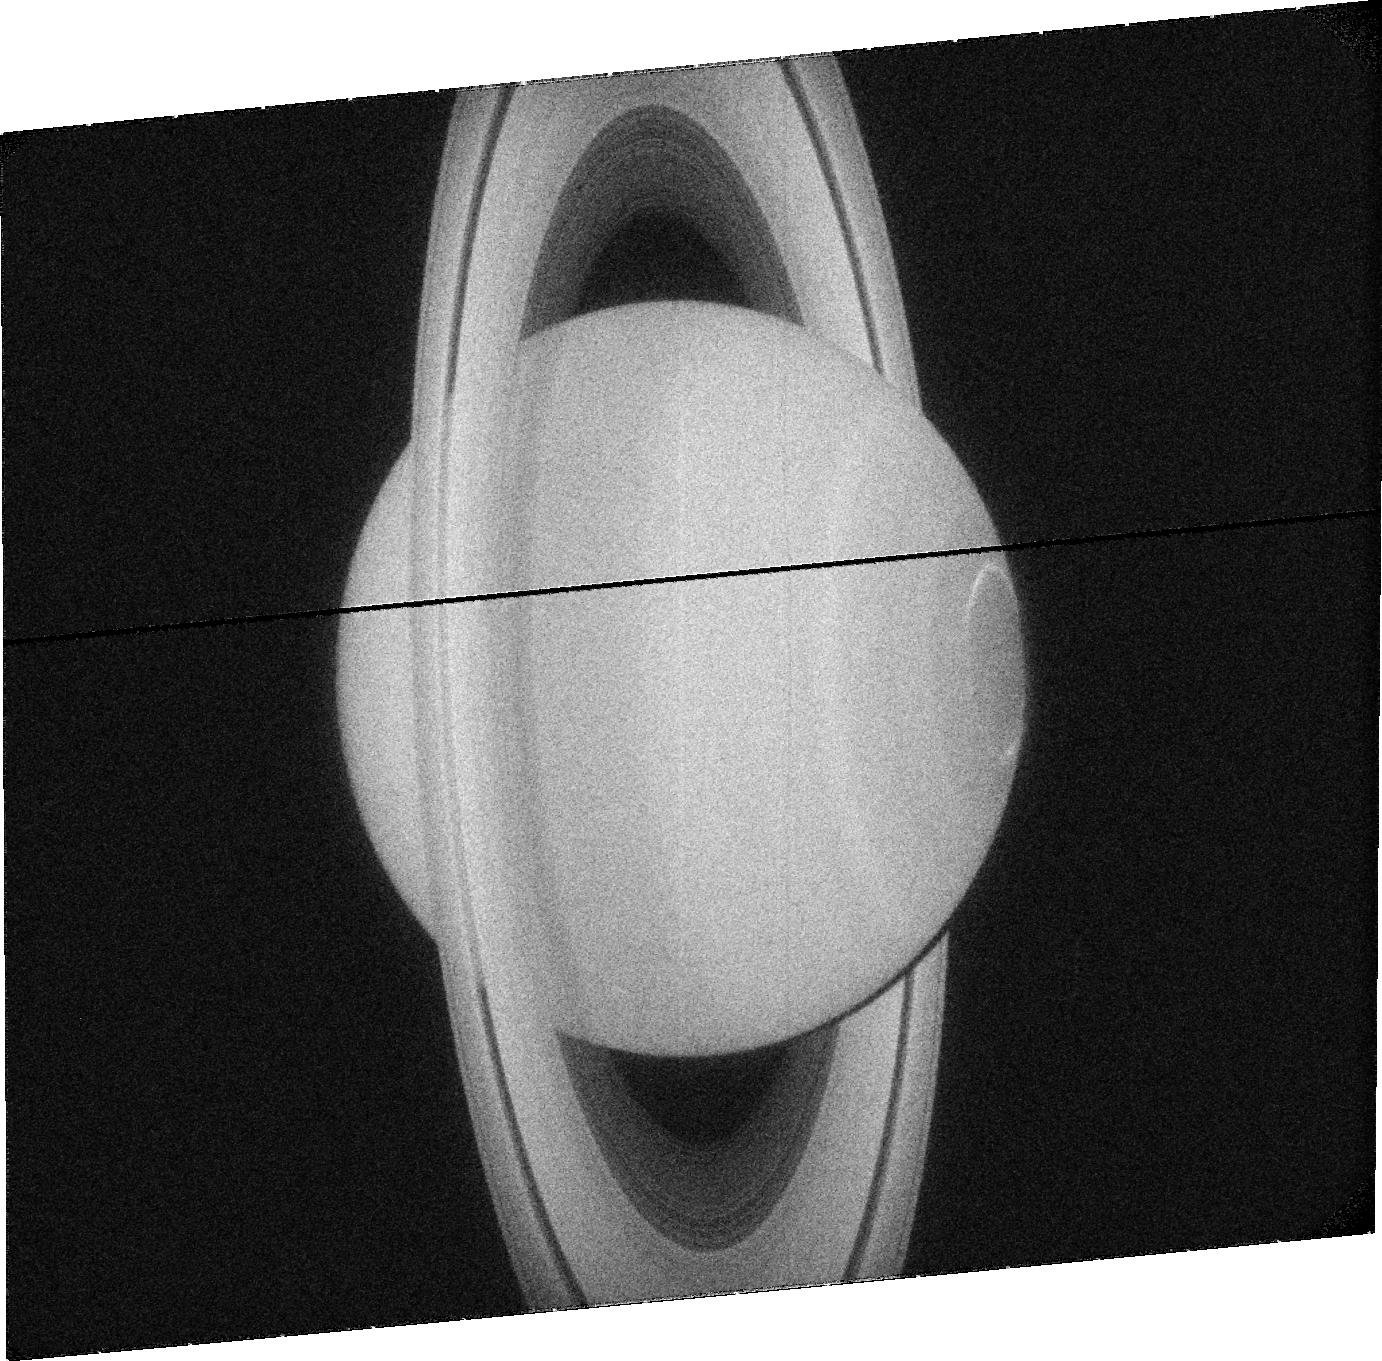
Target: SATURN. Instrument: ACS/SBC. Filter: F115LP. Exposure: 8 min. Observation ID: jc07j3020

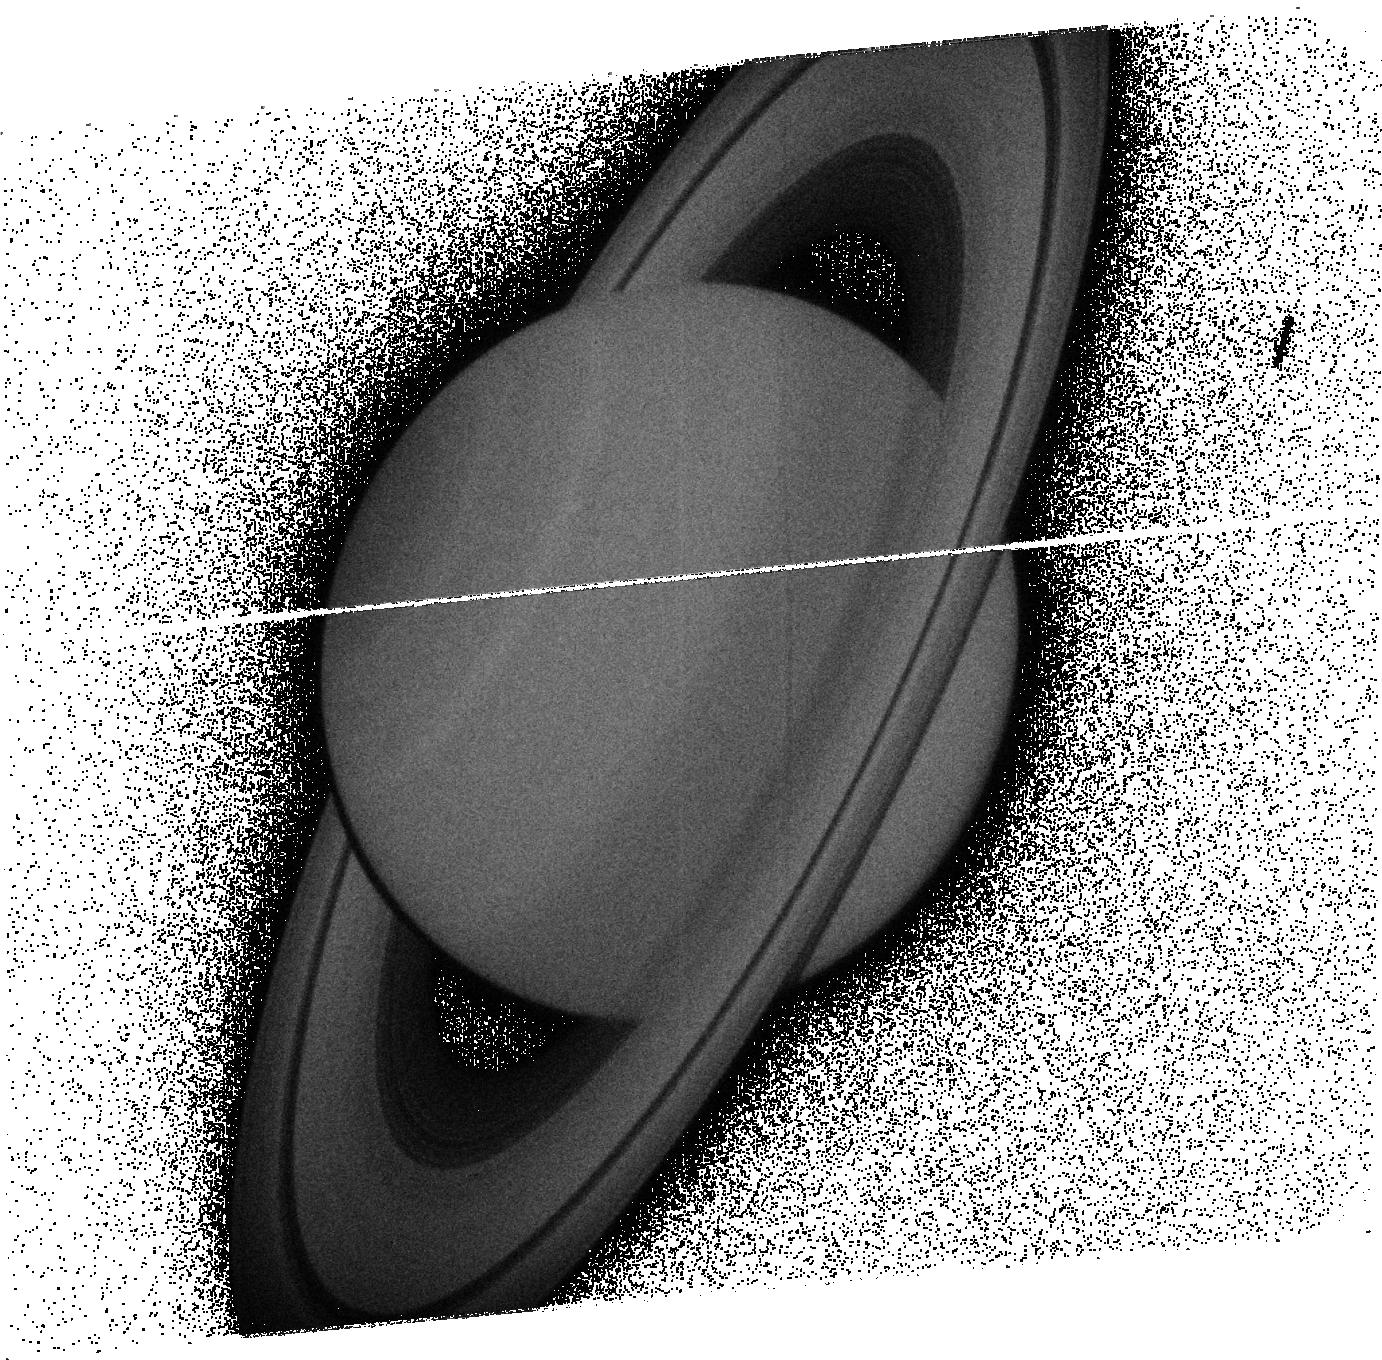
Target: SATURN. Instrument: ACS/SBC. Filter: F165LP. Exposure: 8 min. Observation ID: jc07j9040

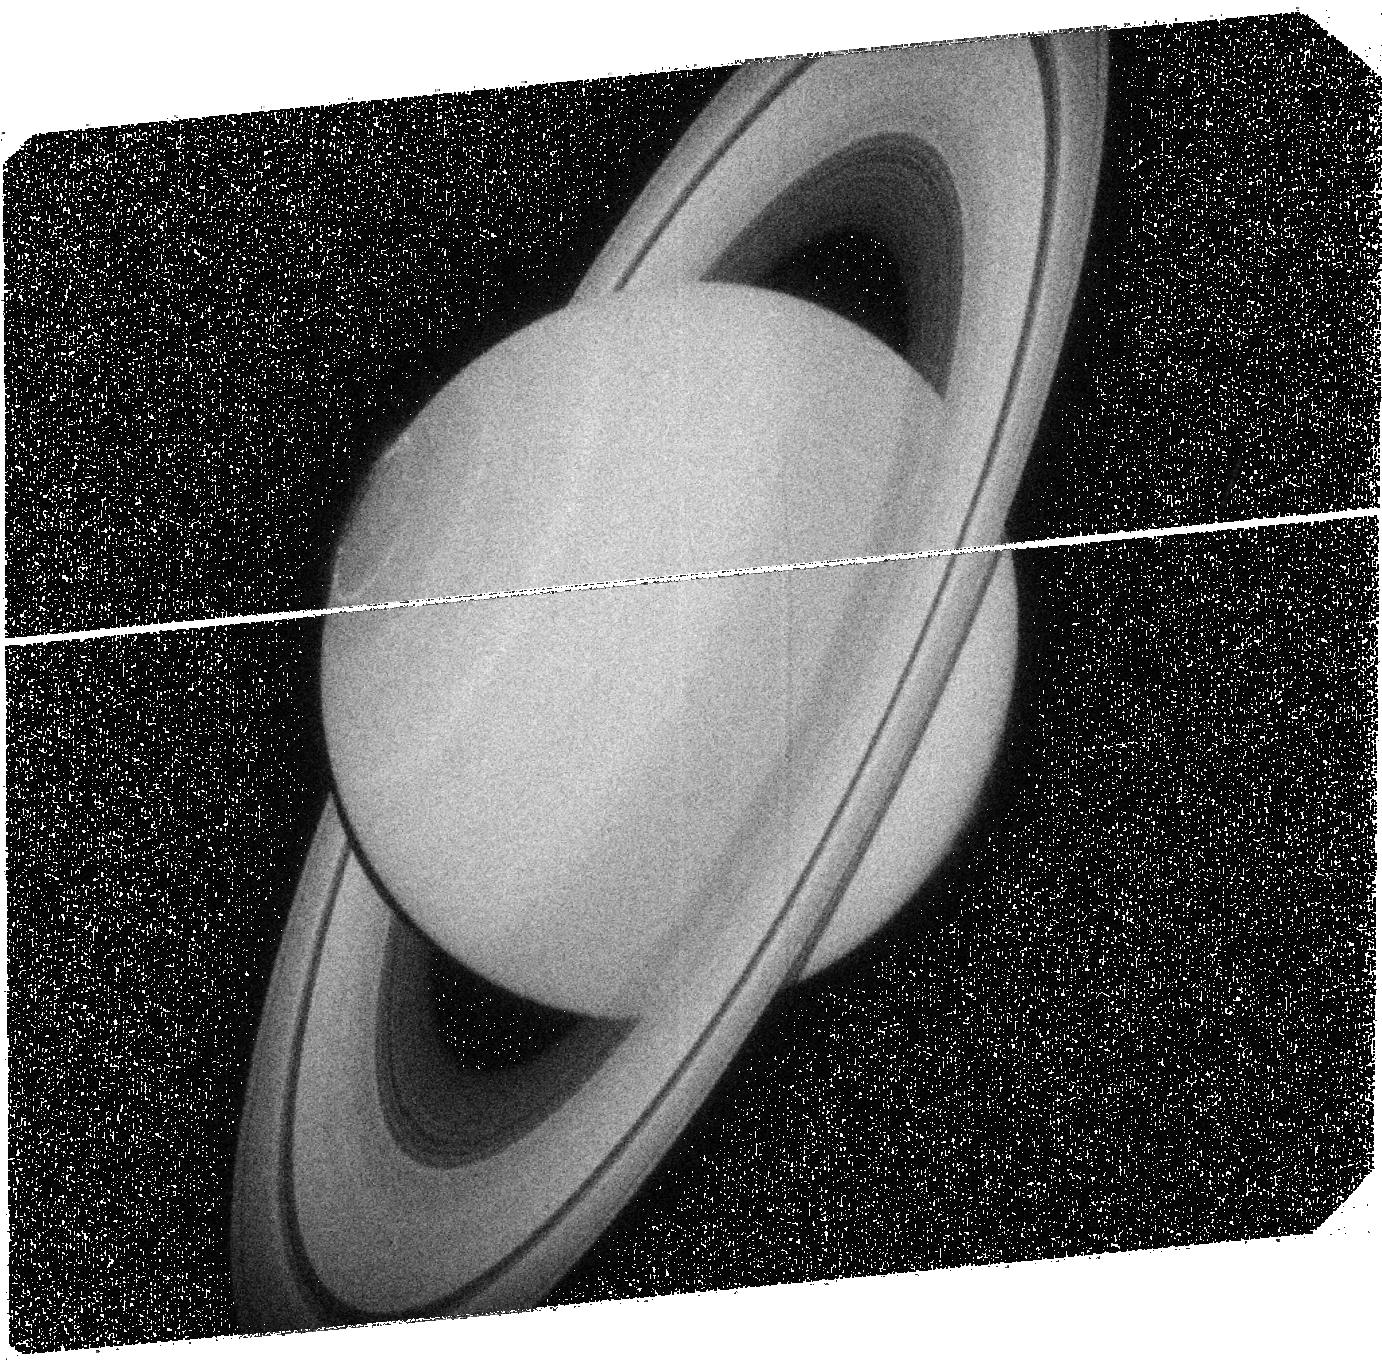
Target: SATURN. Instrument: ACS/SBC. Filter: F125LP. Exposure: 8 min. Observation ID: jc07j9010

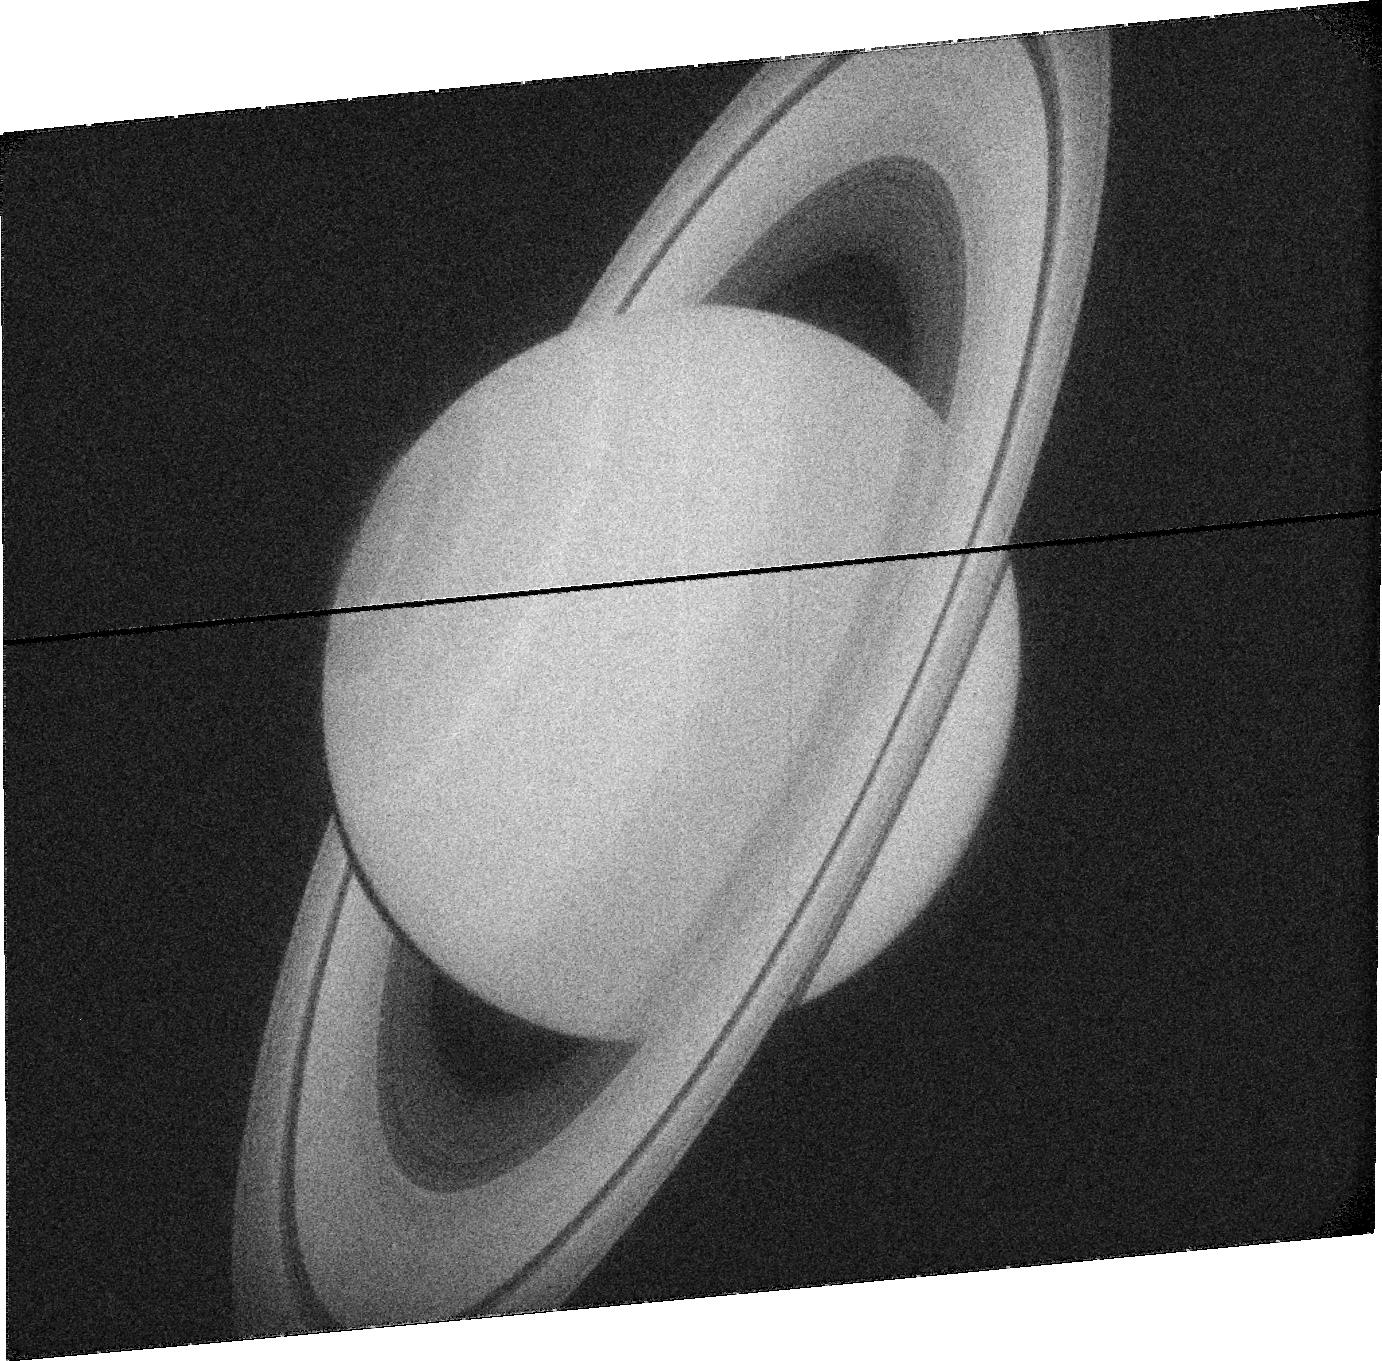
Target: SATURN. Instrument: ACS/SBC. Filter: F115LP. Exposure: 7 min. Observation ID: jc07j8030

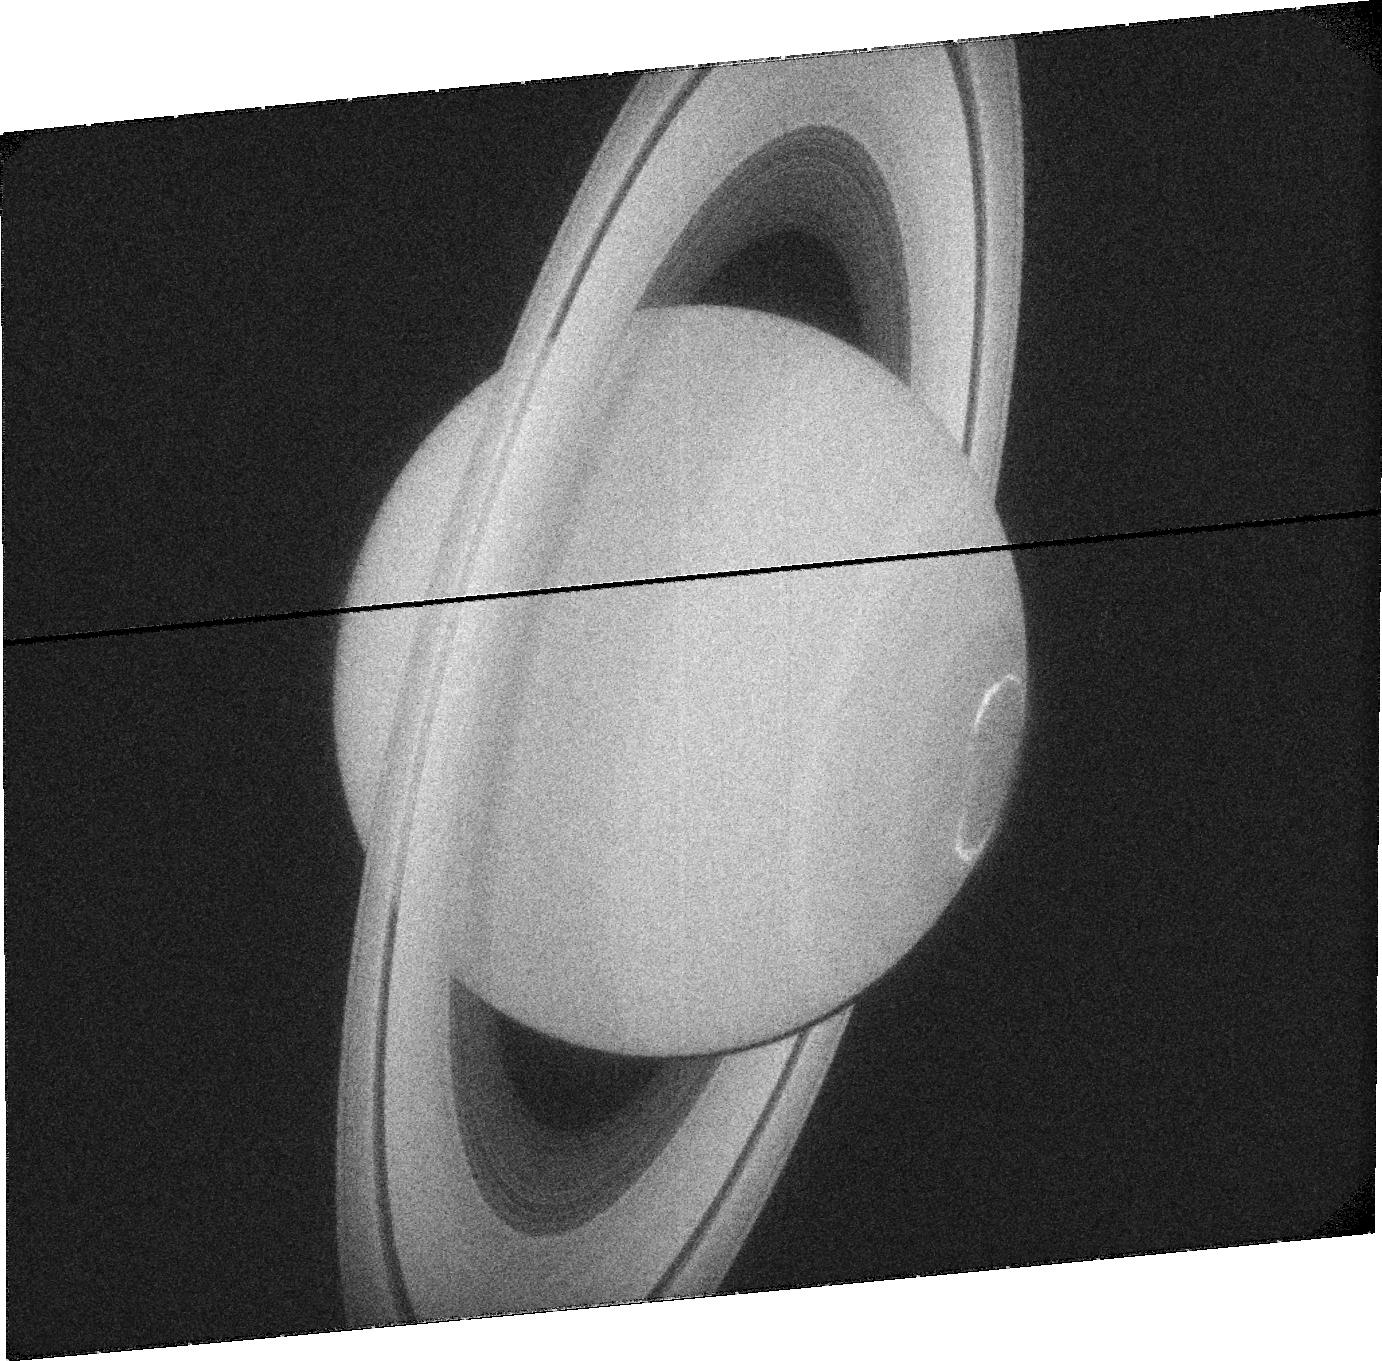
Target: SATURN. Instrument: ACS/SBC. Filter: F115LP. Exposure: 7 min. Observation ID: jc07j4030

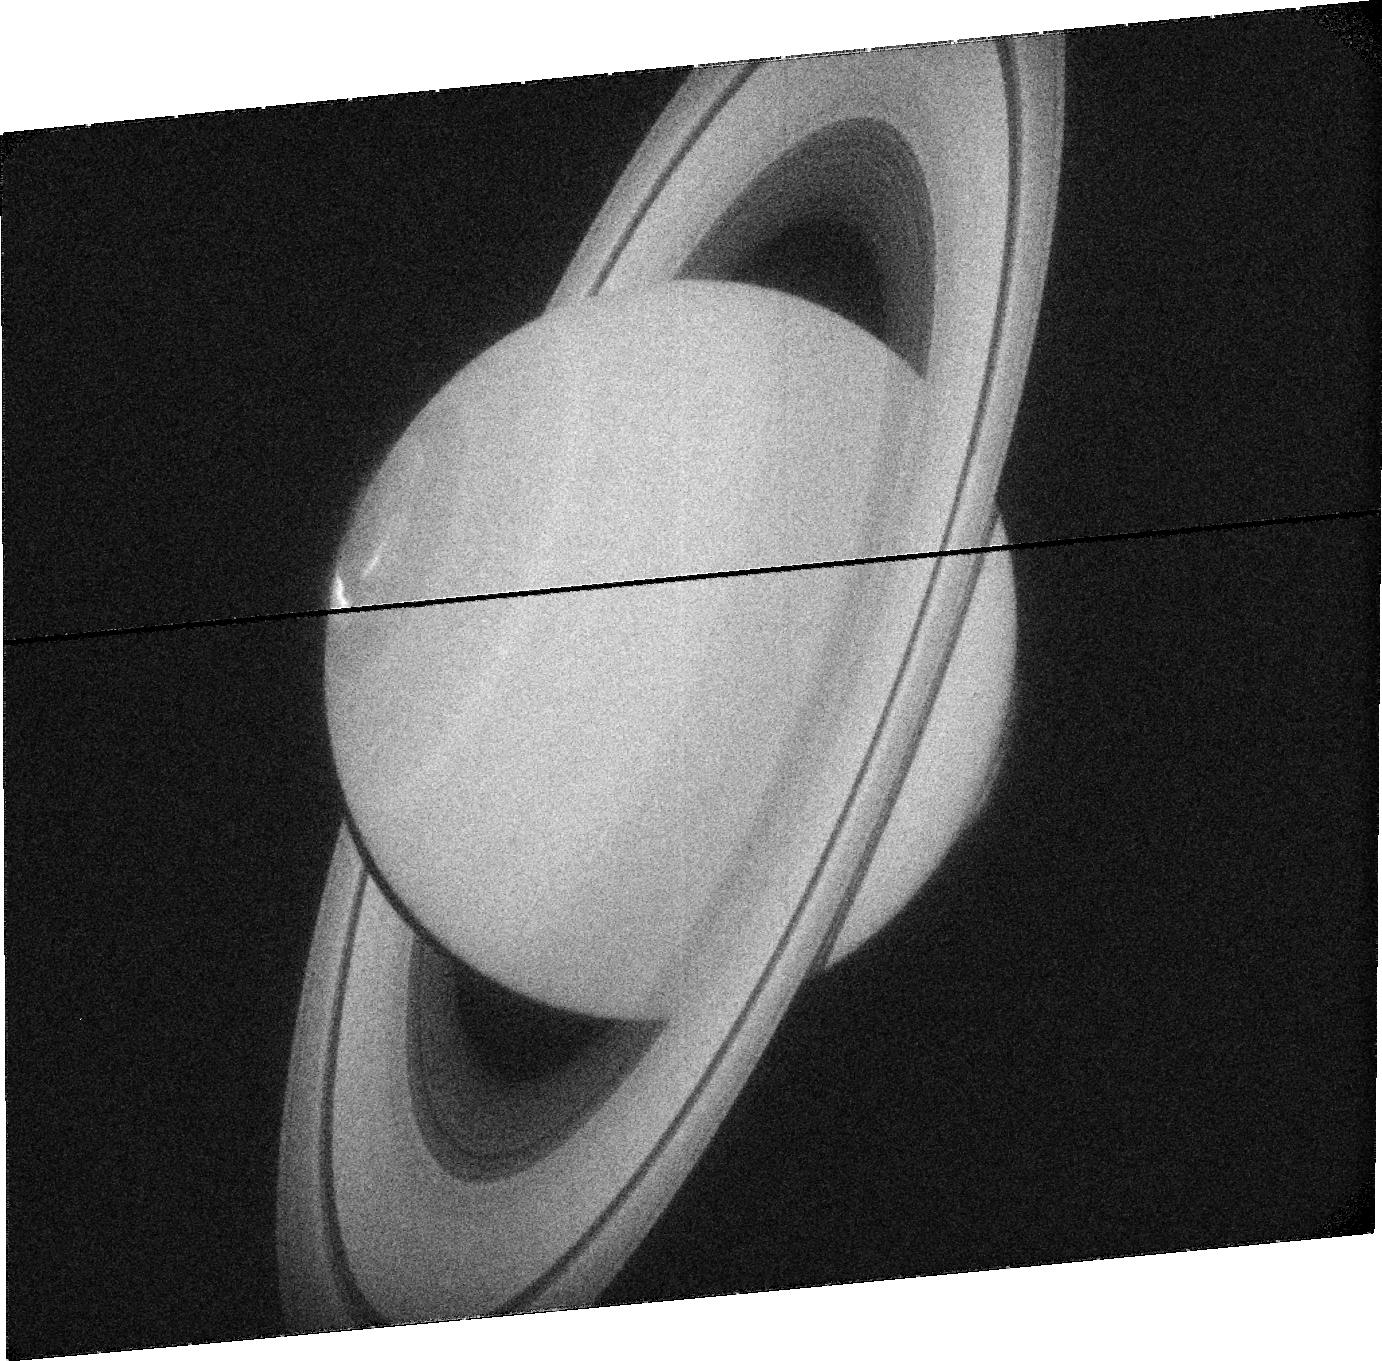
Target: SATURN. Instrument: ACS/SBC. Filter: F115LP. Exposure: 7 min. Observation ID: jc07jd030

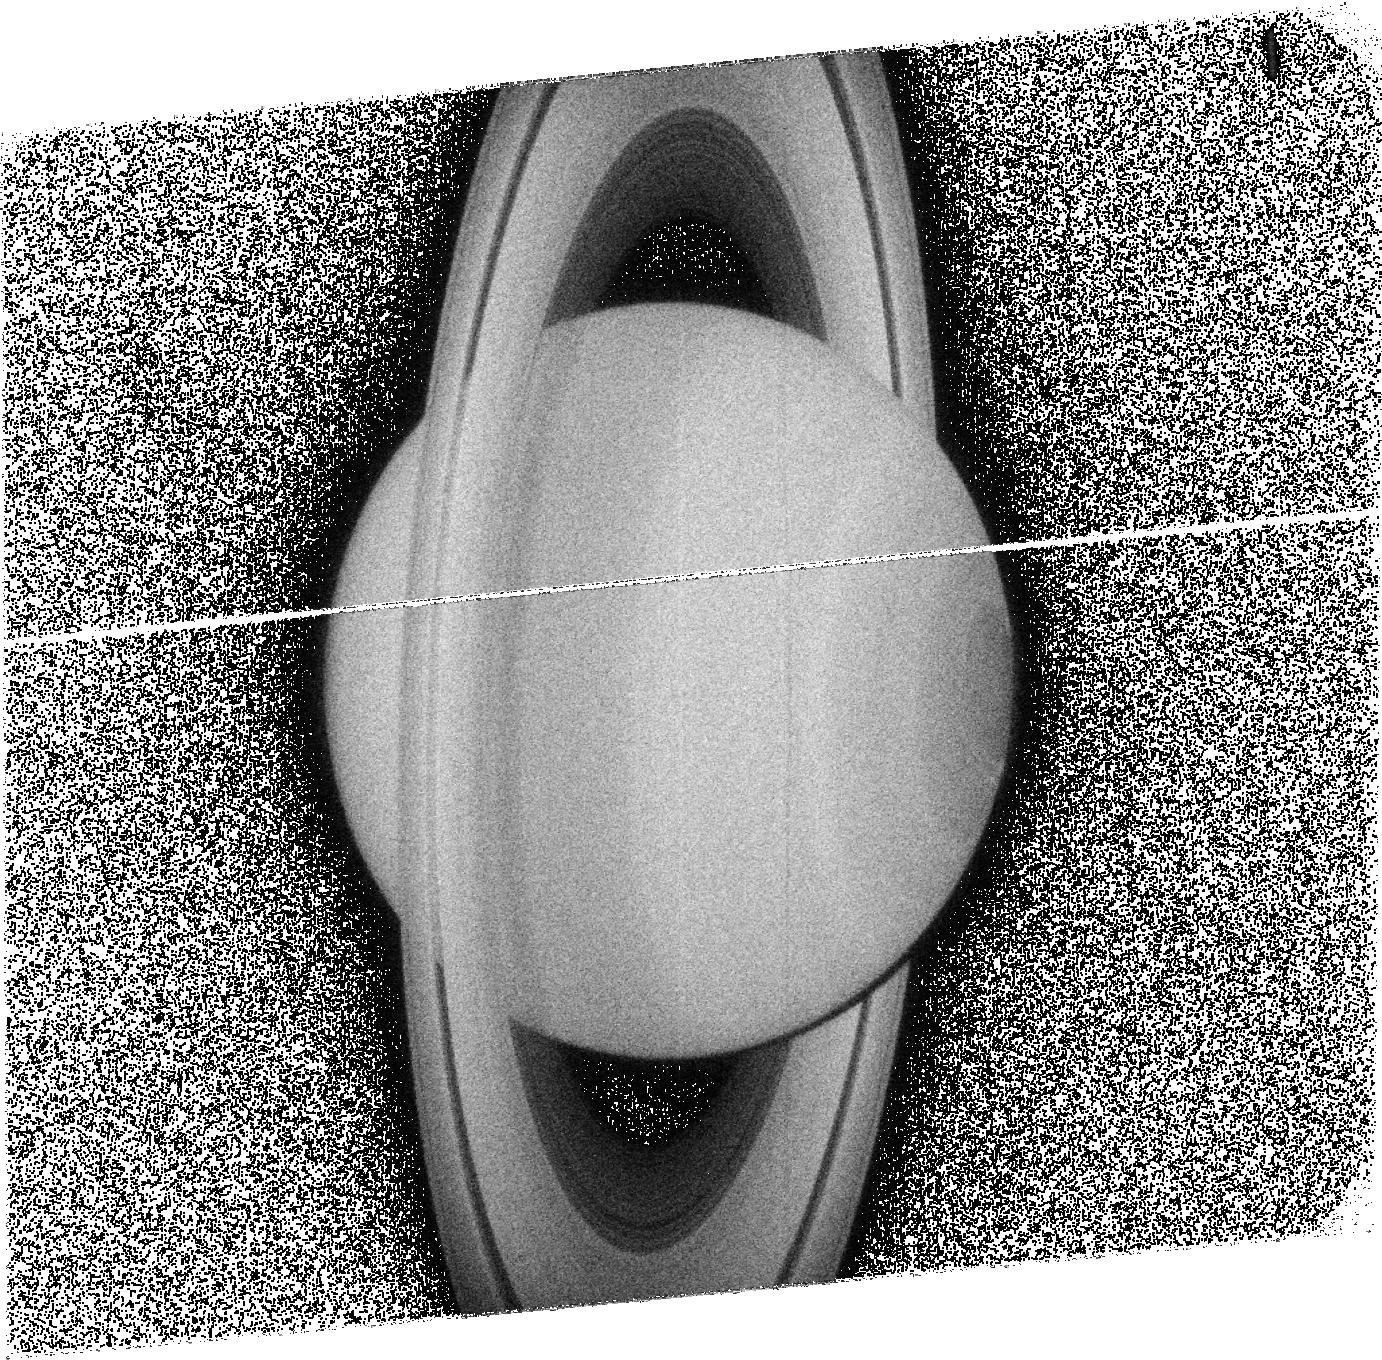
Target: SATURN. Instrument: ACS/SBC. Filter: F125LP. Exposure: 8 min. Observation ID: jc07j2040

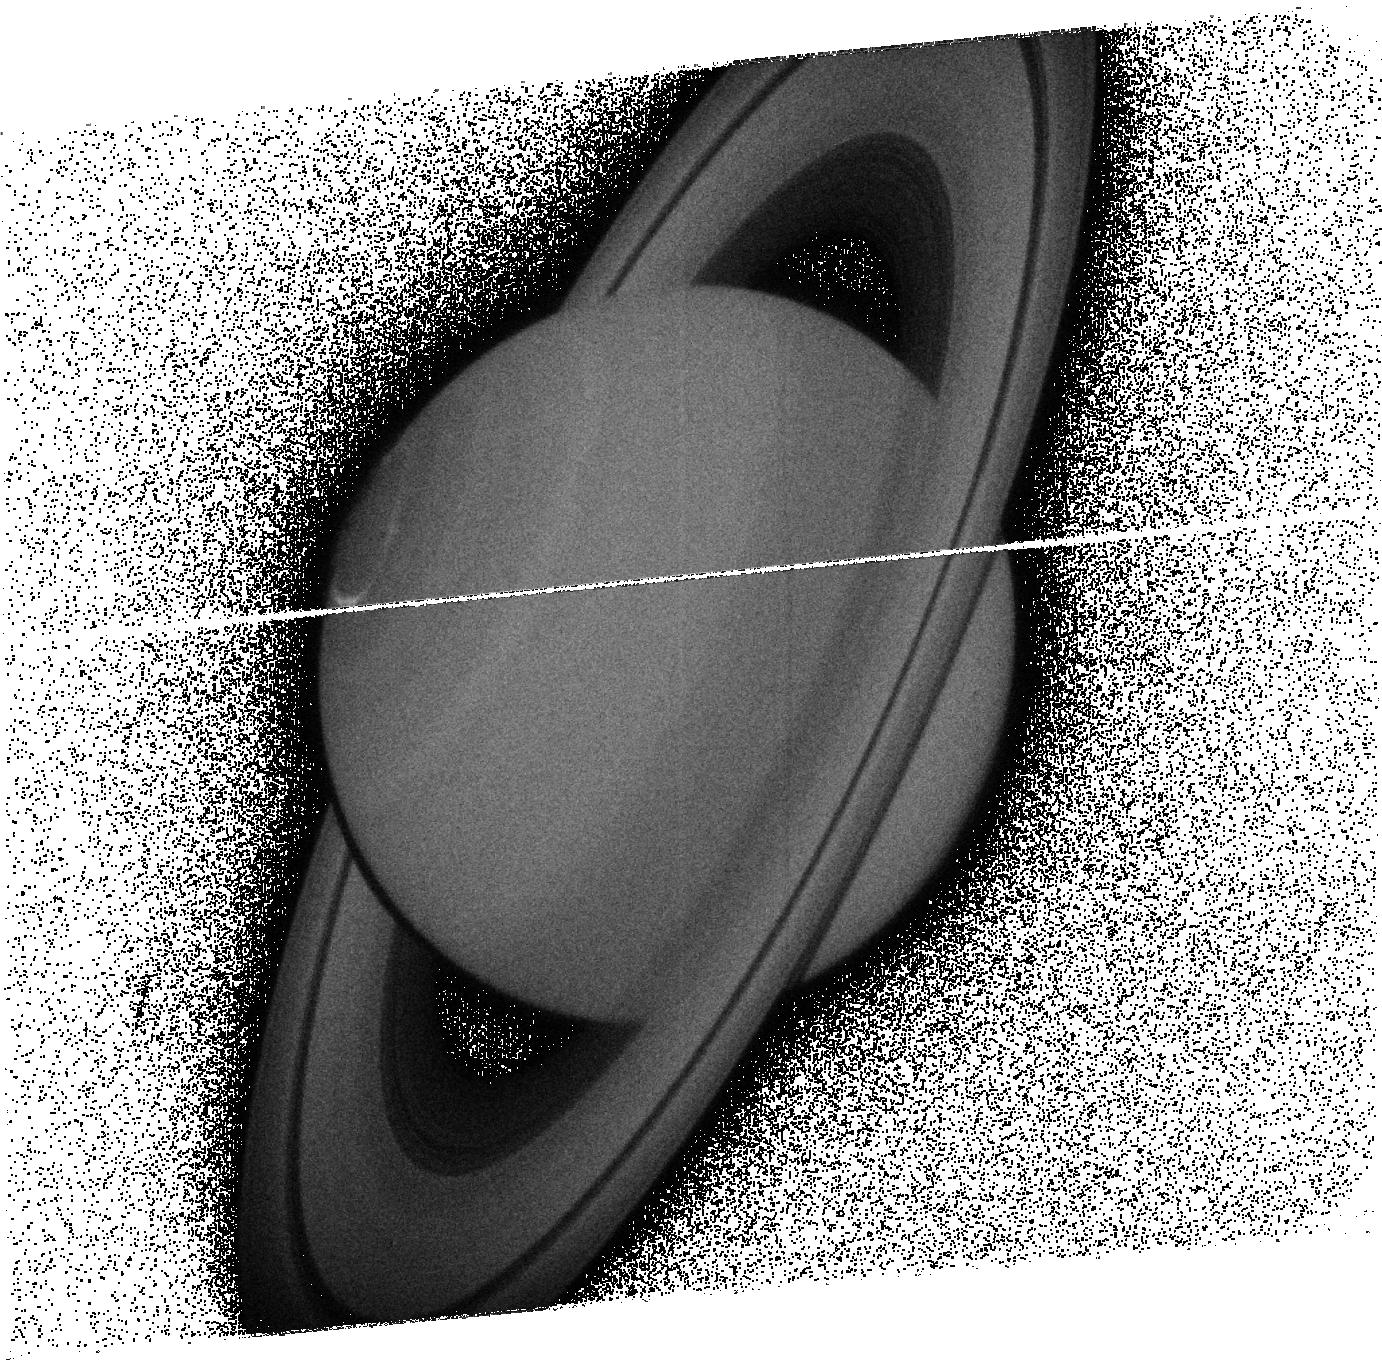
Target: SATURN. Instrument: ACS/SBC. Filter: F125LP. Exposure: 8 min. Observation ID: jc07ja040

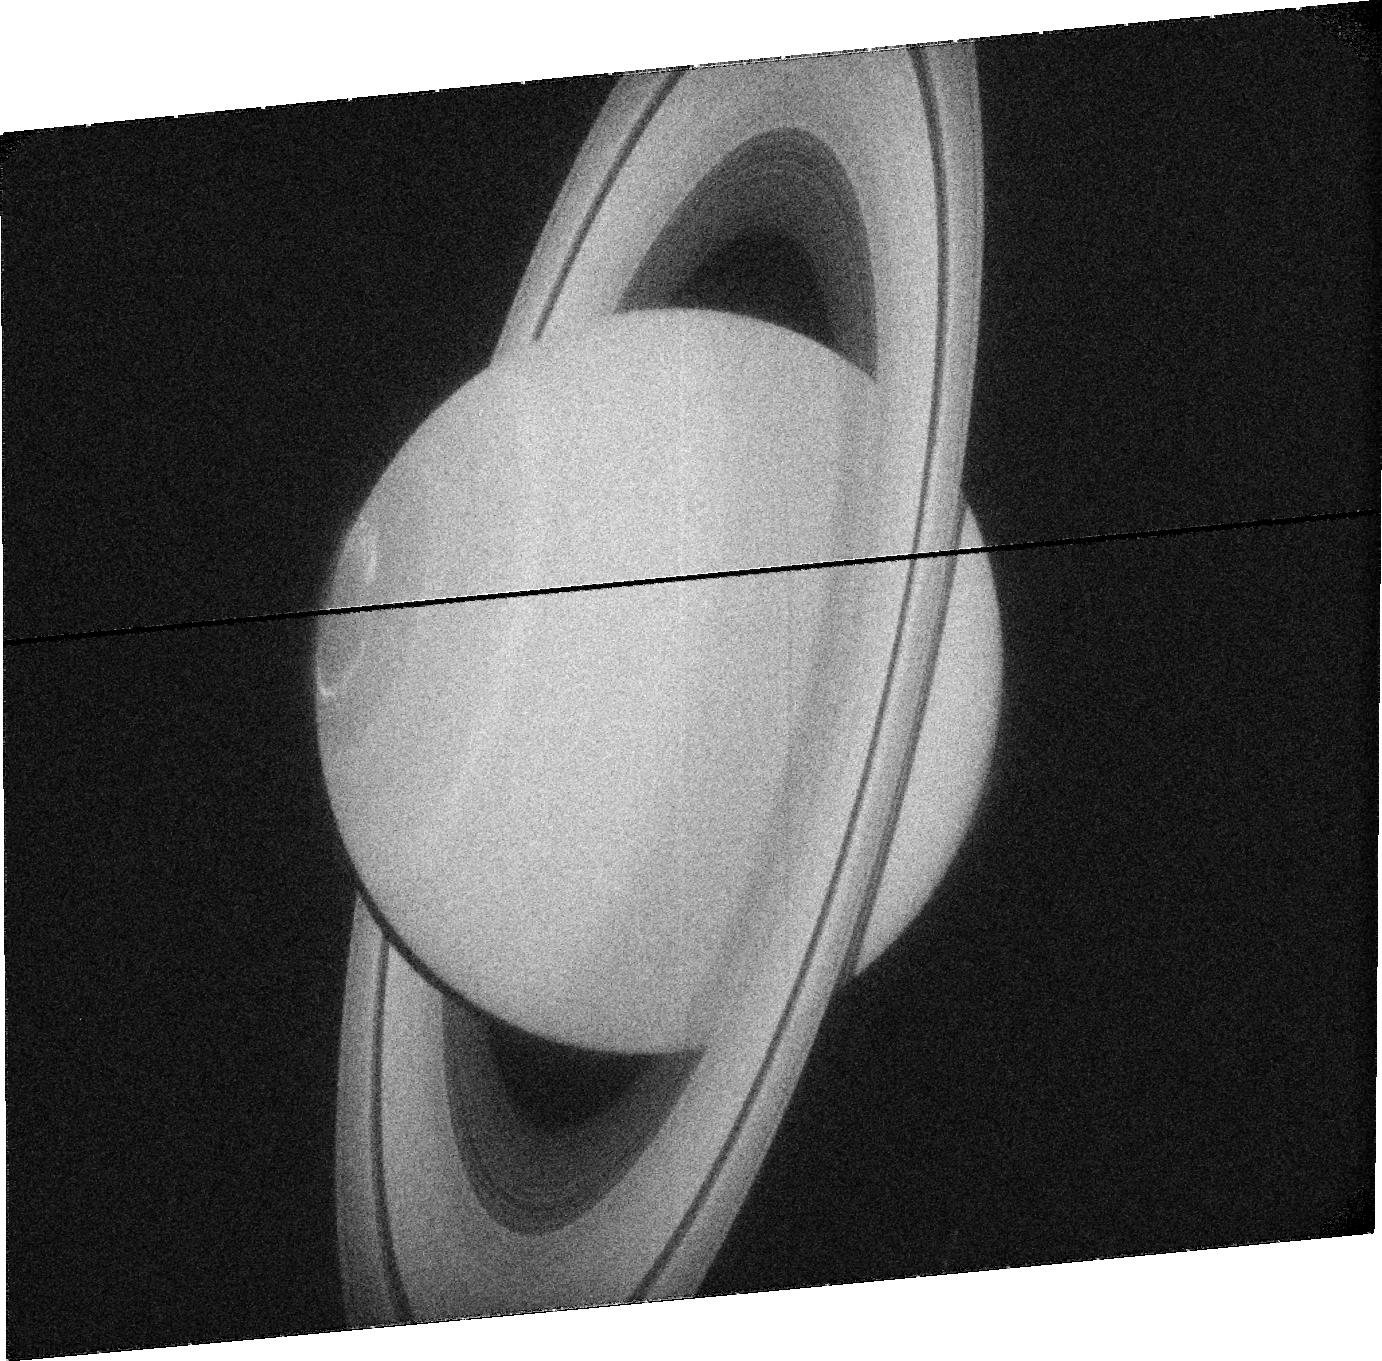
Target: SATURN. Instrument: ACS/SBC. Filter: F115LP. Exposure: 7 min. Observation ID: jc07je030

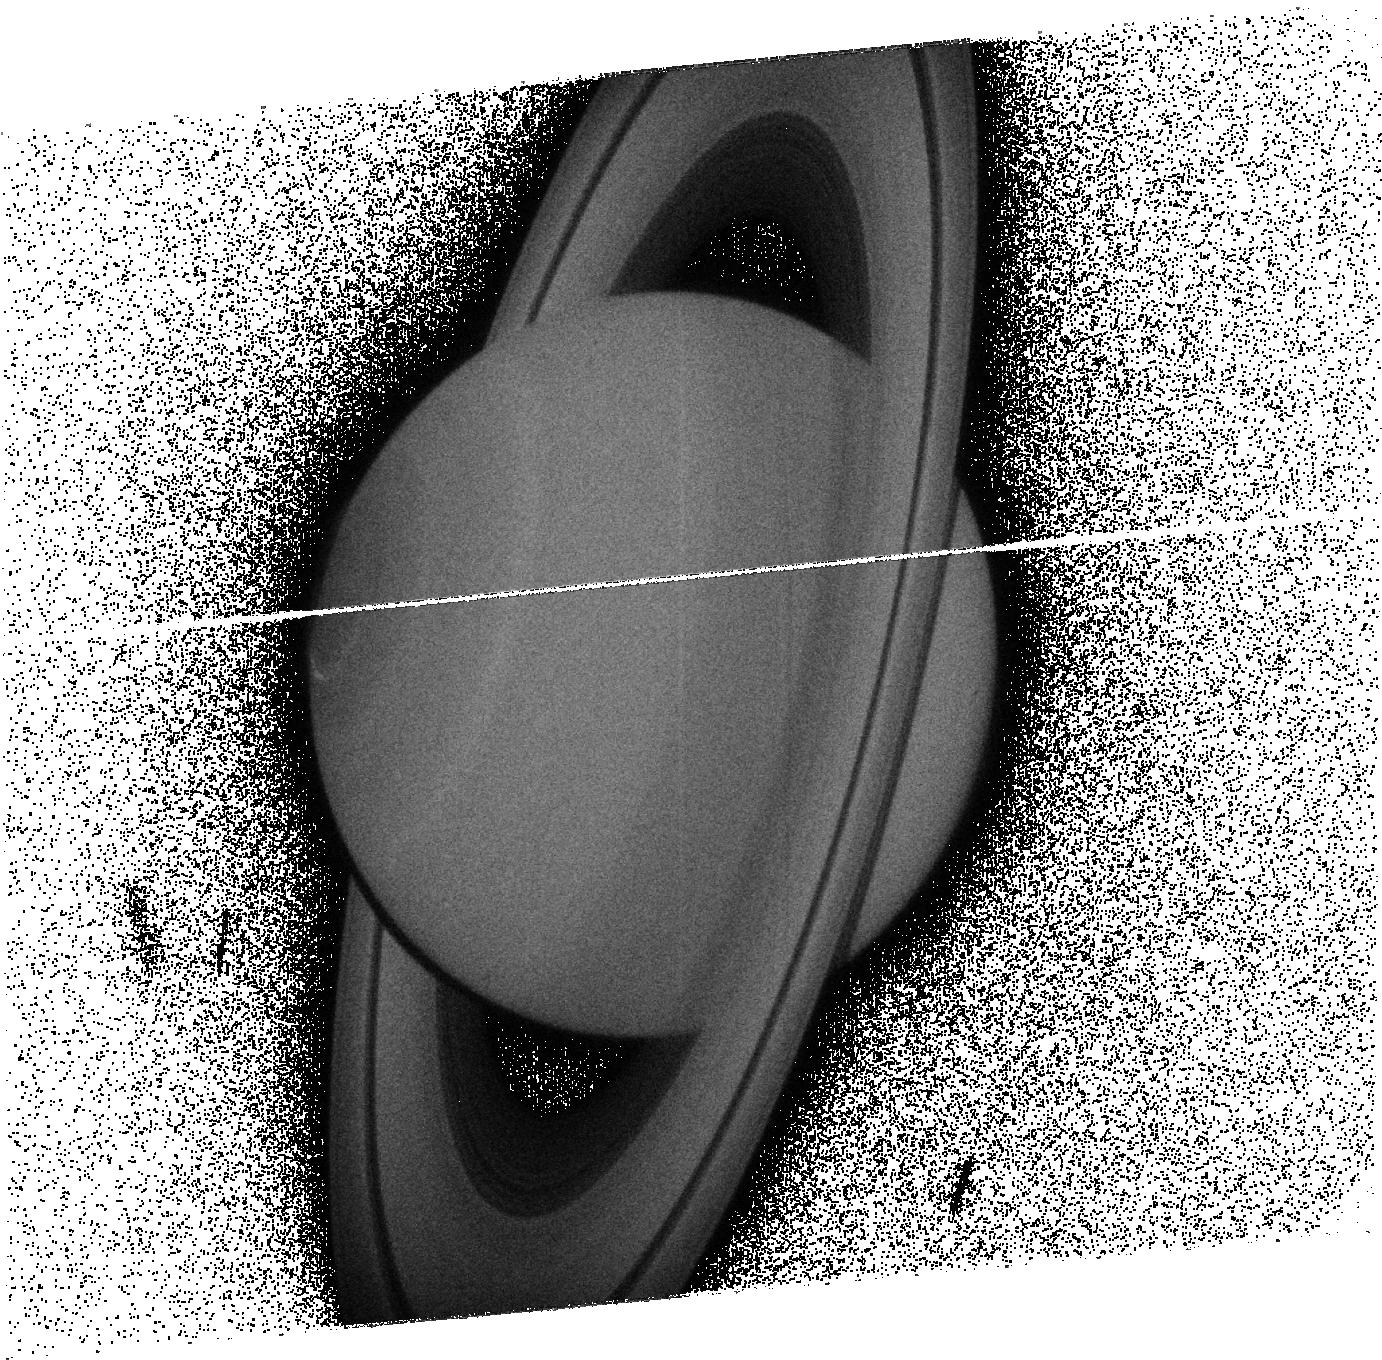
Target: SATURN. Instrument: ACS/SBC. Filter: F125LP. Exposure: 8 min. Observation ID: jc07je040

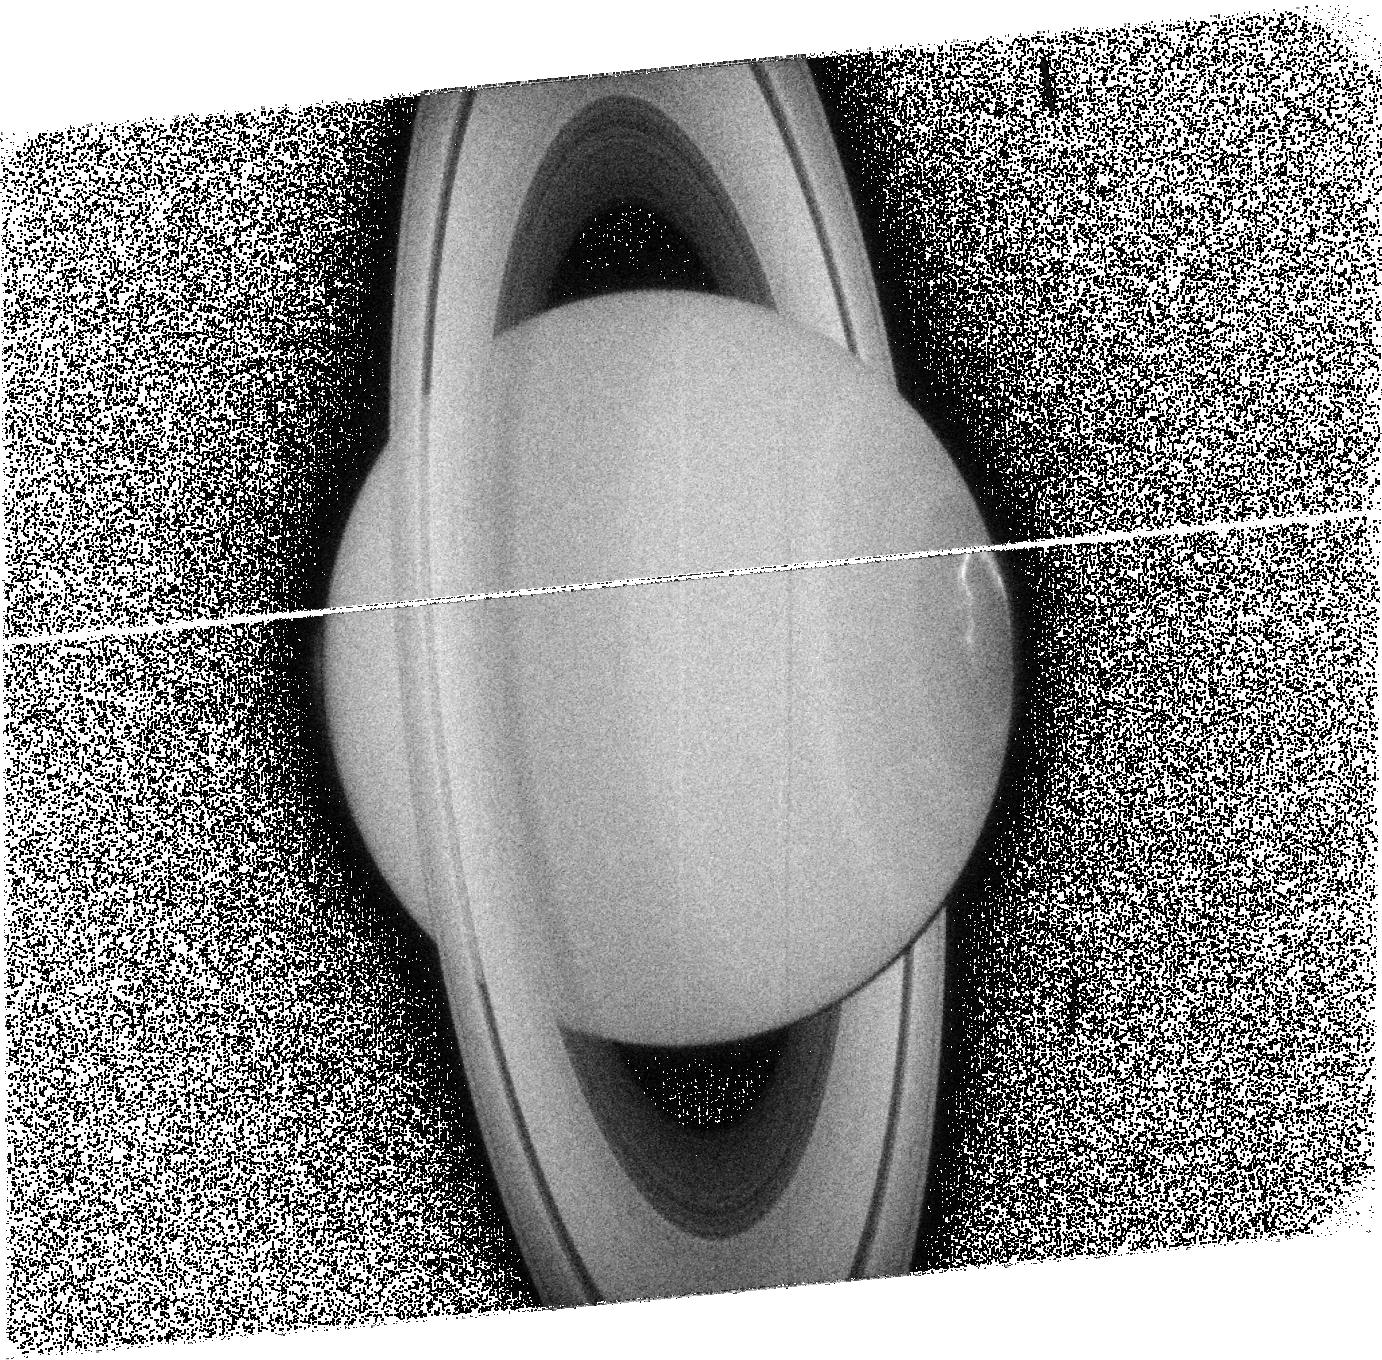
Target: SATURN. Instrument: ACS/SBC. Filter: F125LP. Exposure: 8 min. Observation ID: jc07j6040

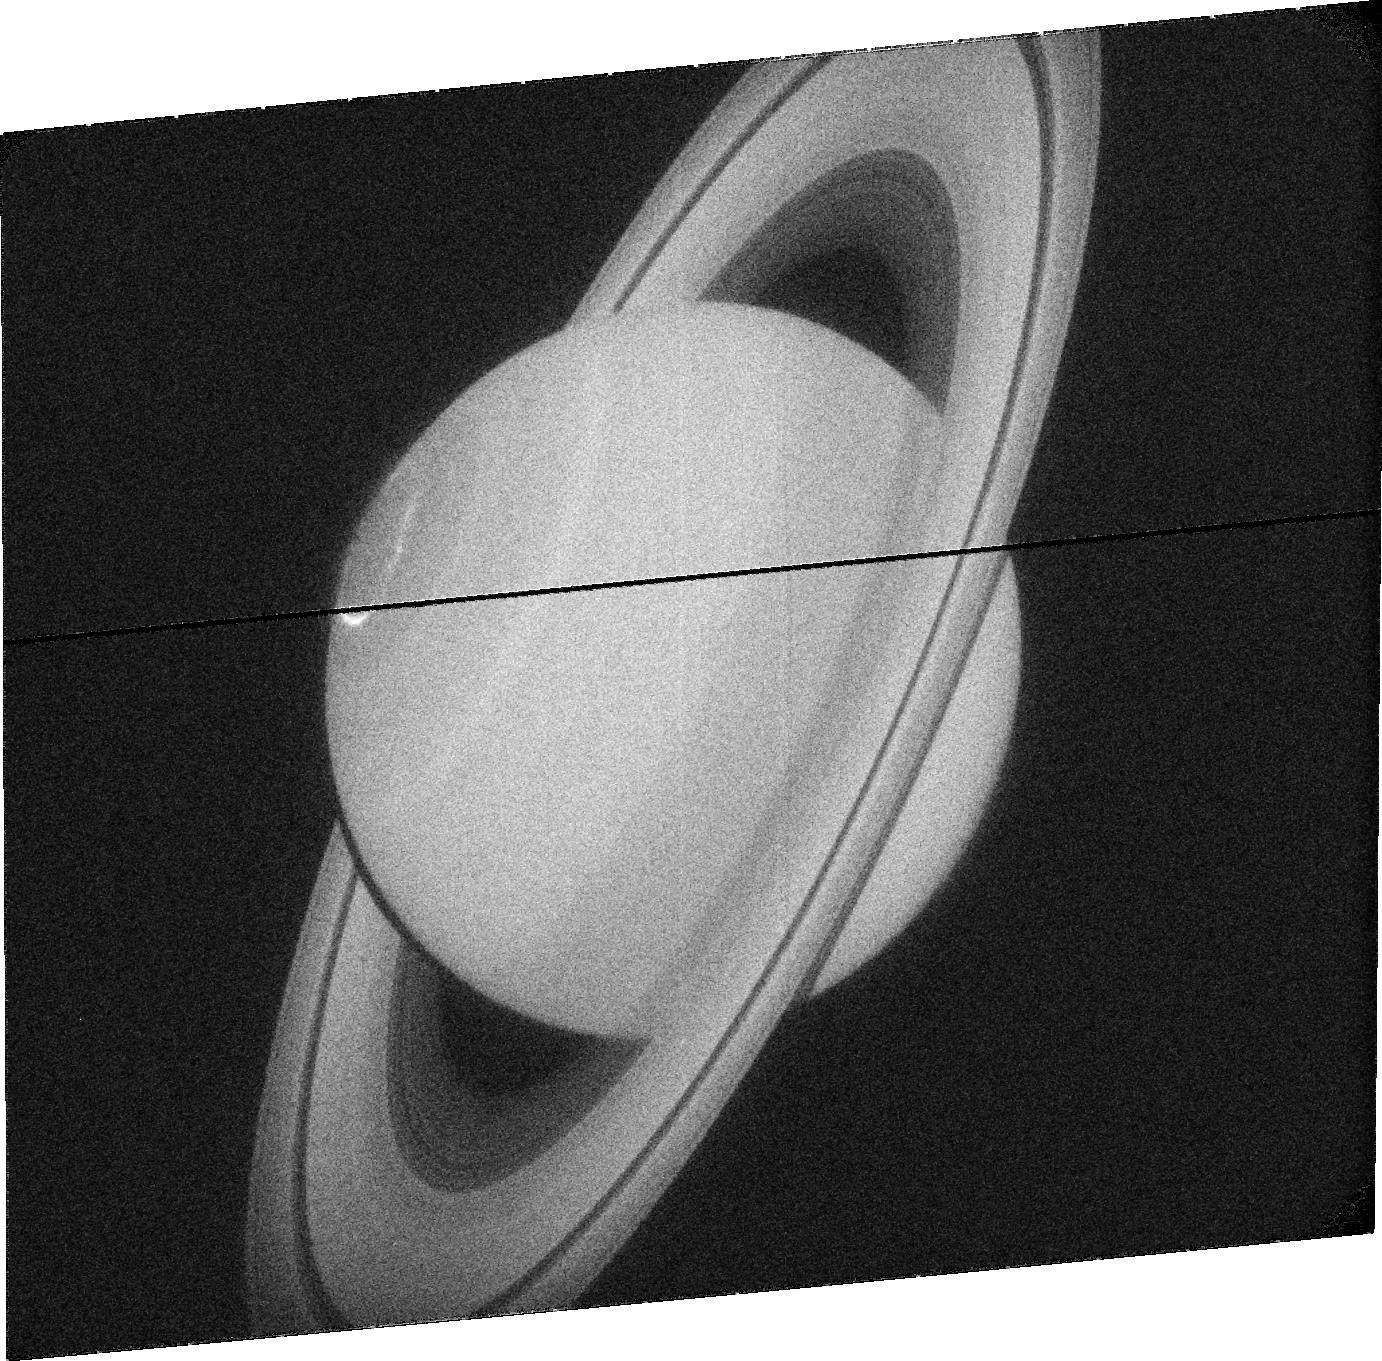
Target: SATURN. Instrument: ACS/SBC. Filter: F115LP. Exposure: 7 min. Observation ID: jc07ja030

Long term observations of Saturns northern auroras (PI: Nichols, Jonathan David)

Auroral emissions are a vital tool in diagnosing the dynamics of planetary magnetospheres. While Saturn|*|s southern UV auroras have been observed with high-sensitivity cameras onboard the Hubble Space Telescope (HST), the northern auroras have only been observed at very oblique angles. Our understanding of Saturn|*|s auroral emissions is thus only half complete. However, Saturn has now passed equinox and is moving toward summer in the northern hemisphere, such that the northern auroras are now visible from Earth, and recent results from HST have indicated that Saturn|*|s northern auroras are not simply mirror images of the southern. The changing seasons are also expected to result in significant changes in magnetospheric phenomena related to the auroras. Observing these changes is a specific goal of the Cassini Solstice Mission (CSM) and, since joint HST-Cassini observations have repeatedly proved to be invaluable, CSM operations are currently being planned specifically with joint HST observations in mind. The observations proposed here will thus execute over Cycles 18-20, and will address the following science questions: What is the morphology of Saturn|*|s northern auroras? Do Saturn|*|s auroras change with the planet|*|s season? How are the auroral emissions of different wavelengths related? The importance of long term HST observations of Saturn|*|s northern auroras are highlighted by the fact that recent key discoveries would have been missed without the multiyear archive of observations of the planet|*|s southern auroras. The opportunity to obtain HST images while Cassini makes specifically-tailored supporting observations is an extremely valuable opportunity, and HST is the only instrument capable of providing sustained, high time resolution observations of Saturns auroral emission.